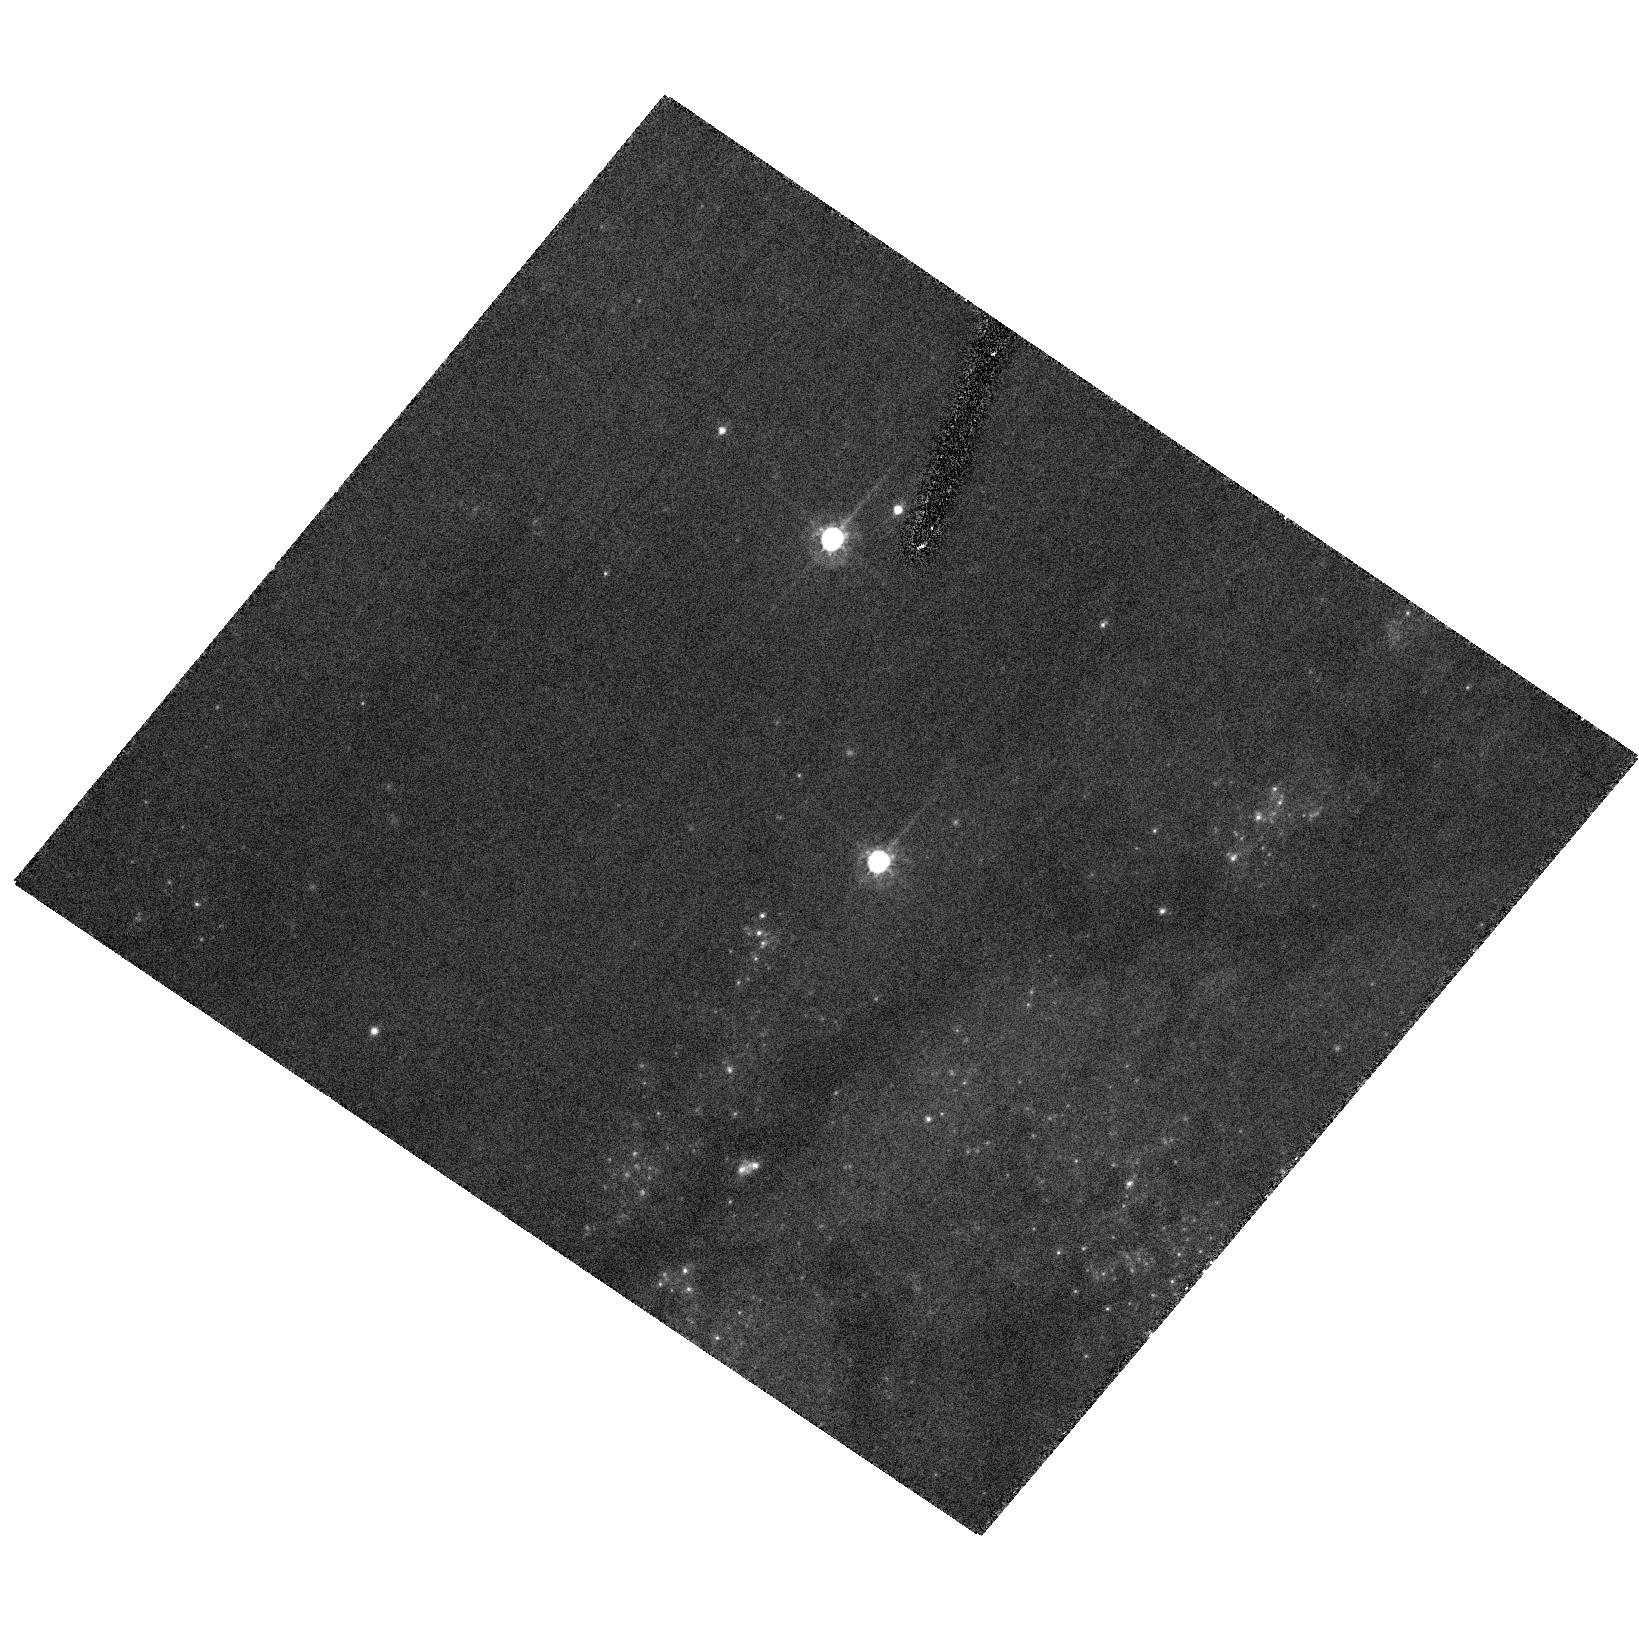
Target: SN2006X
Instrument: ACS/HRC
Filter: F555W
Exposure: 18 min
Observation ID: hst_10991_01_acs_hrc_f555w_j9mt01

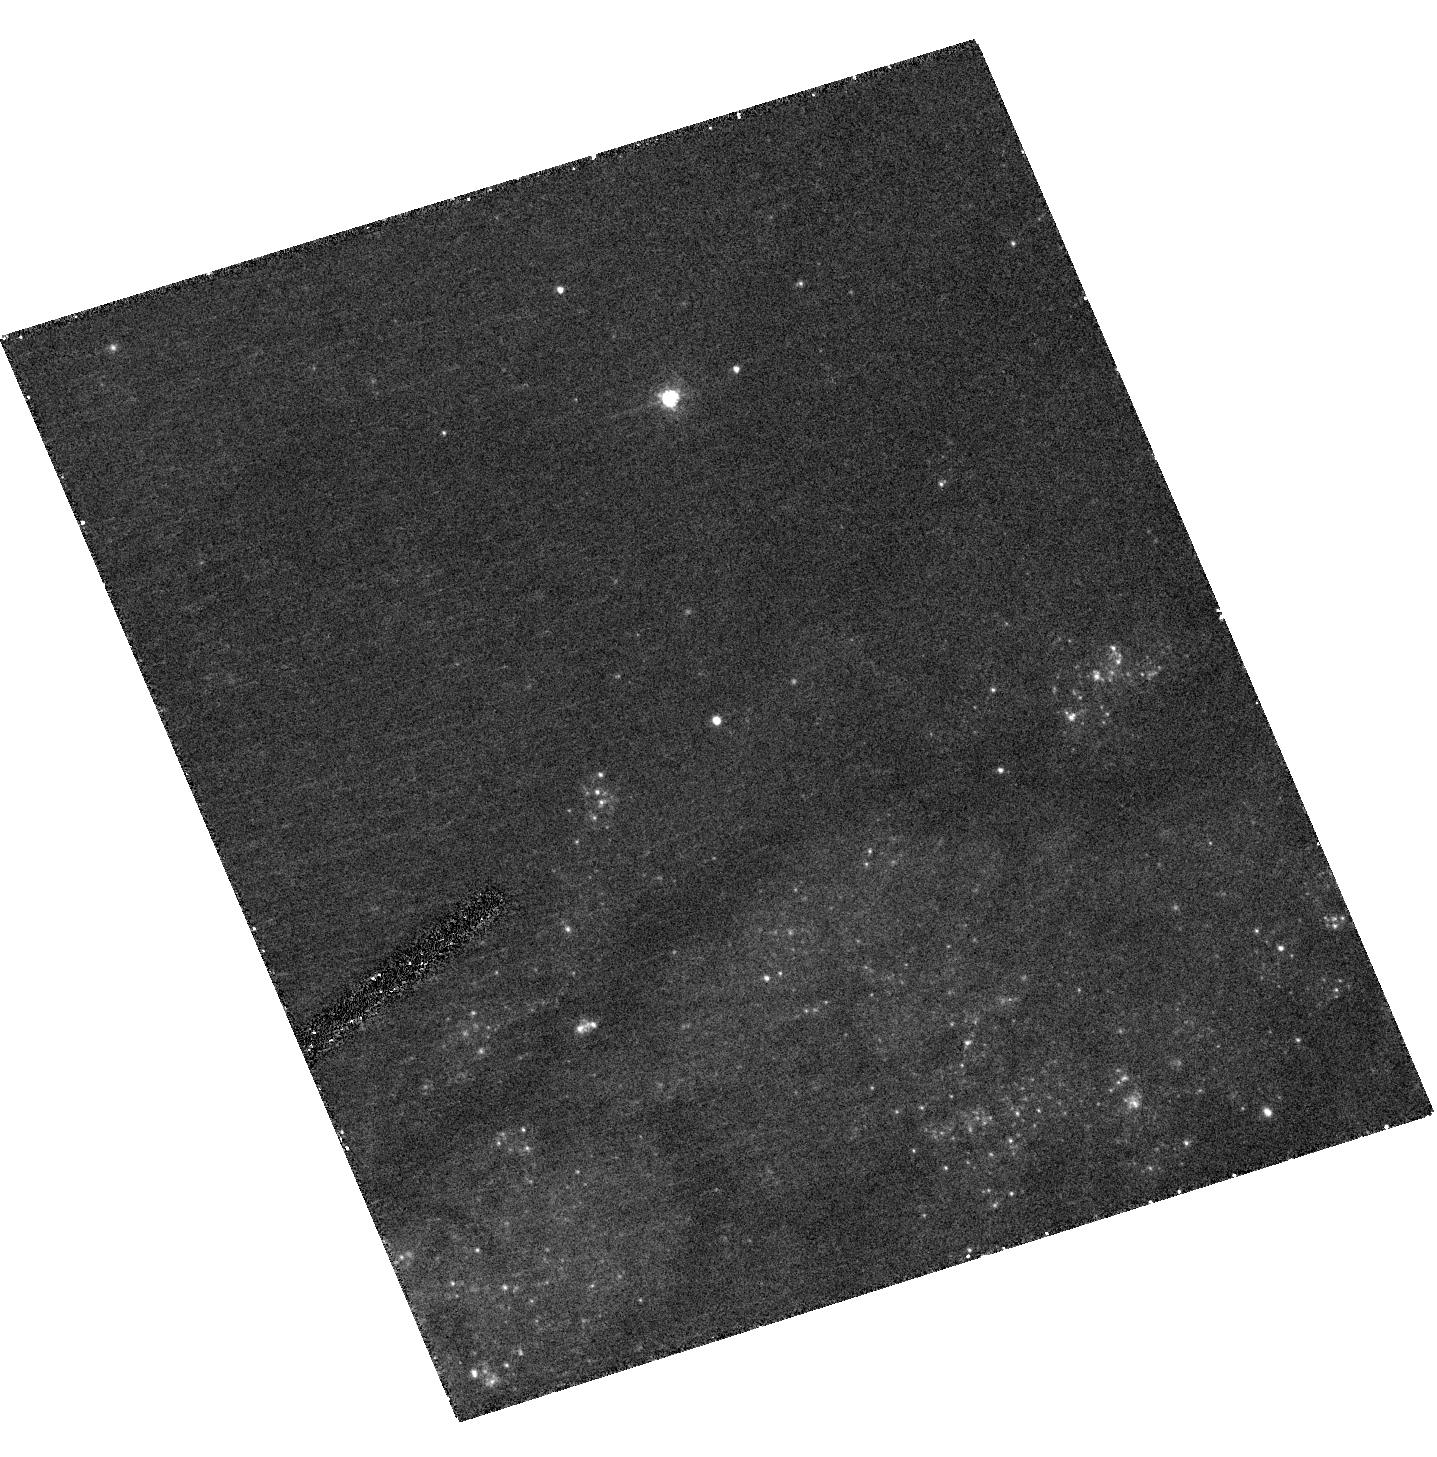
Target: SN2006X
Instrument: ACS/HRC
Filter: F435W
Exposure: 15 min
Observation ID: hst_10991_02_acs_hrc_f435w_j9mt02

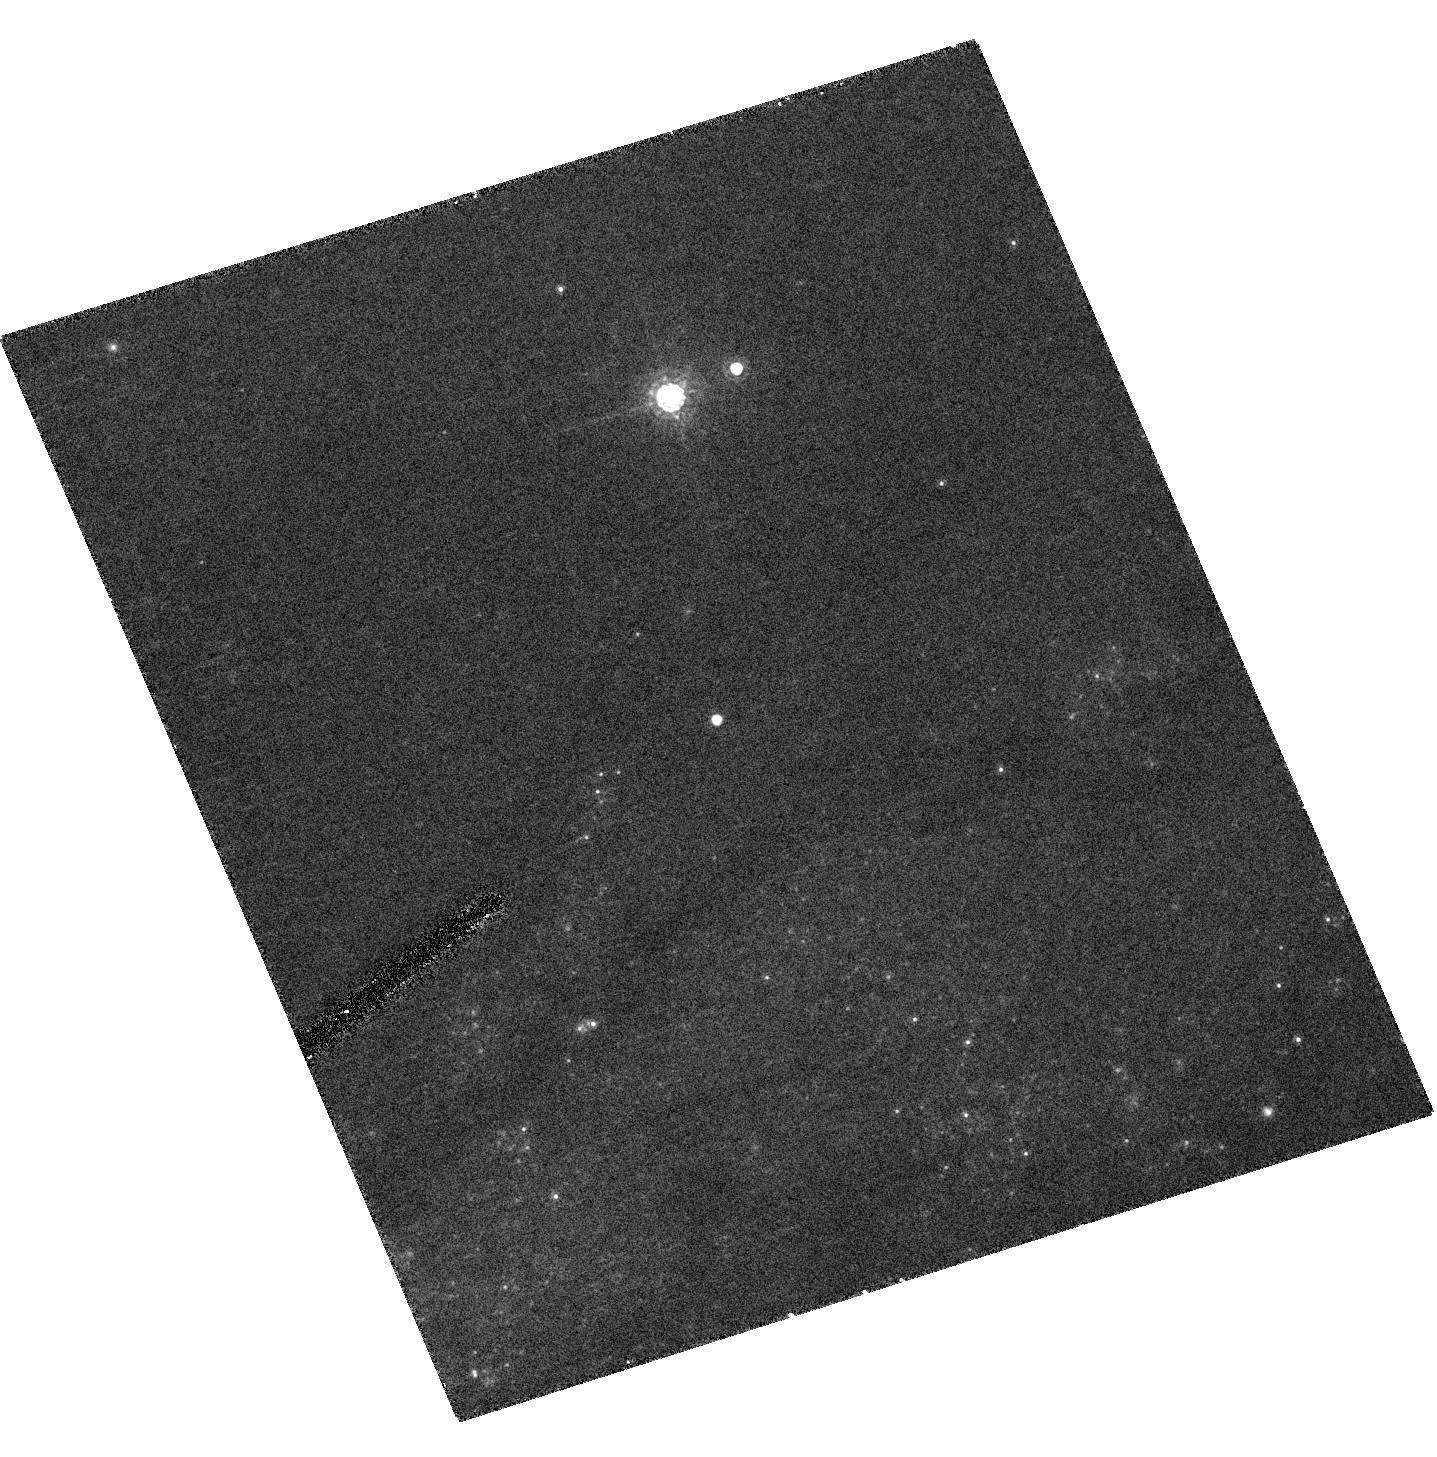
Target: SN2006X
Instrument: ACS/HRC
Filter: F775W
Exposure: 9 min
Observation ID: hst_10991_02_acs_hrc_f775w_j9mt02

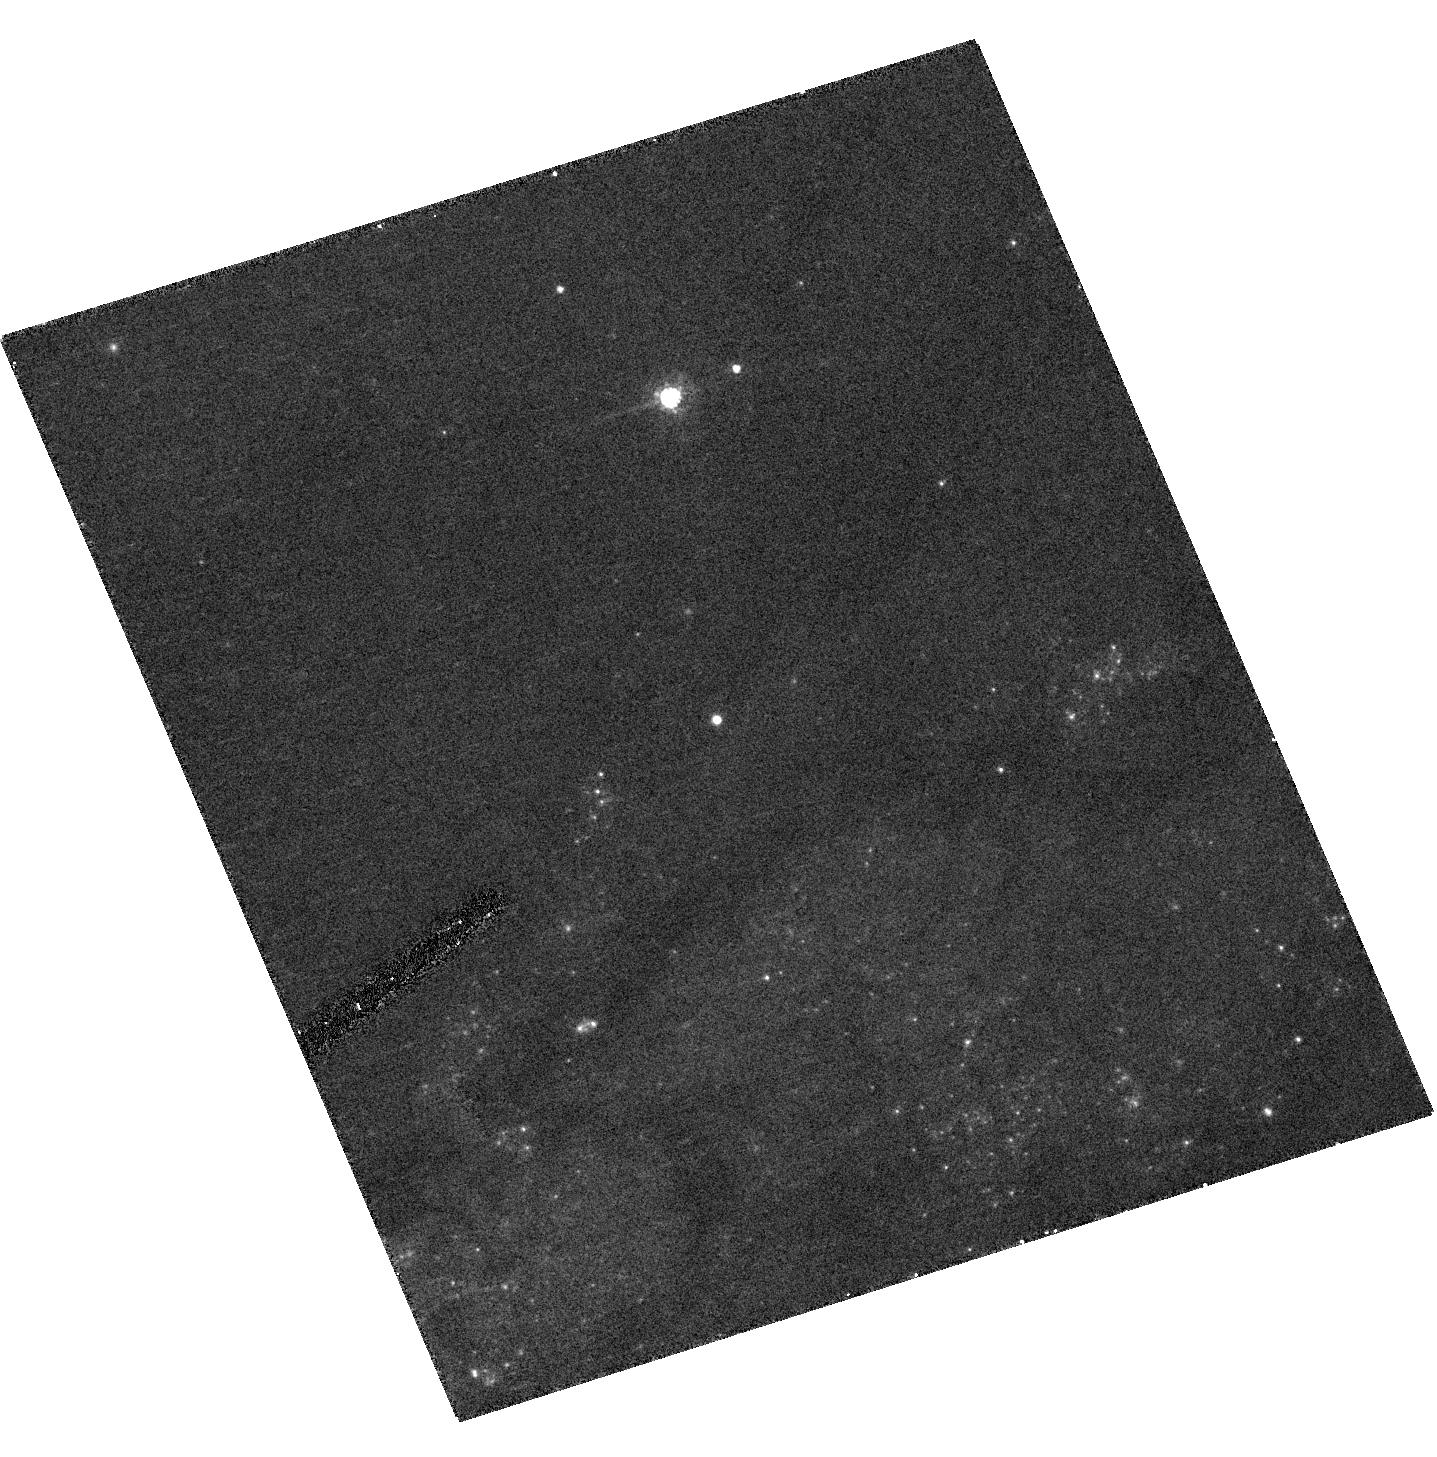
Target: SN2006X
Instrument: ACS/HRC
Filter: F555W
Exposure: 9 min
Observation ID: hst_10991_02_acs_hrc_f555w_j9mt02

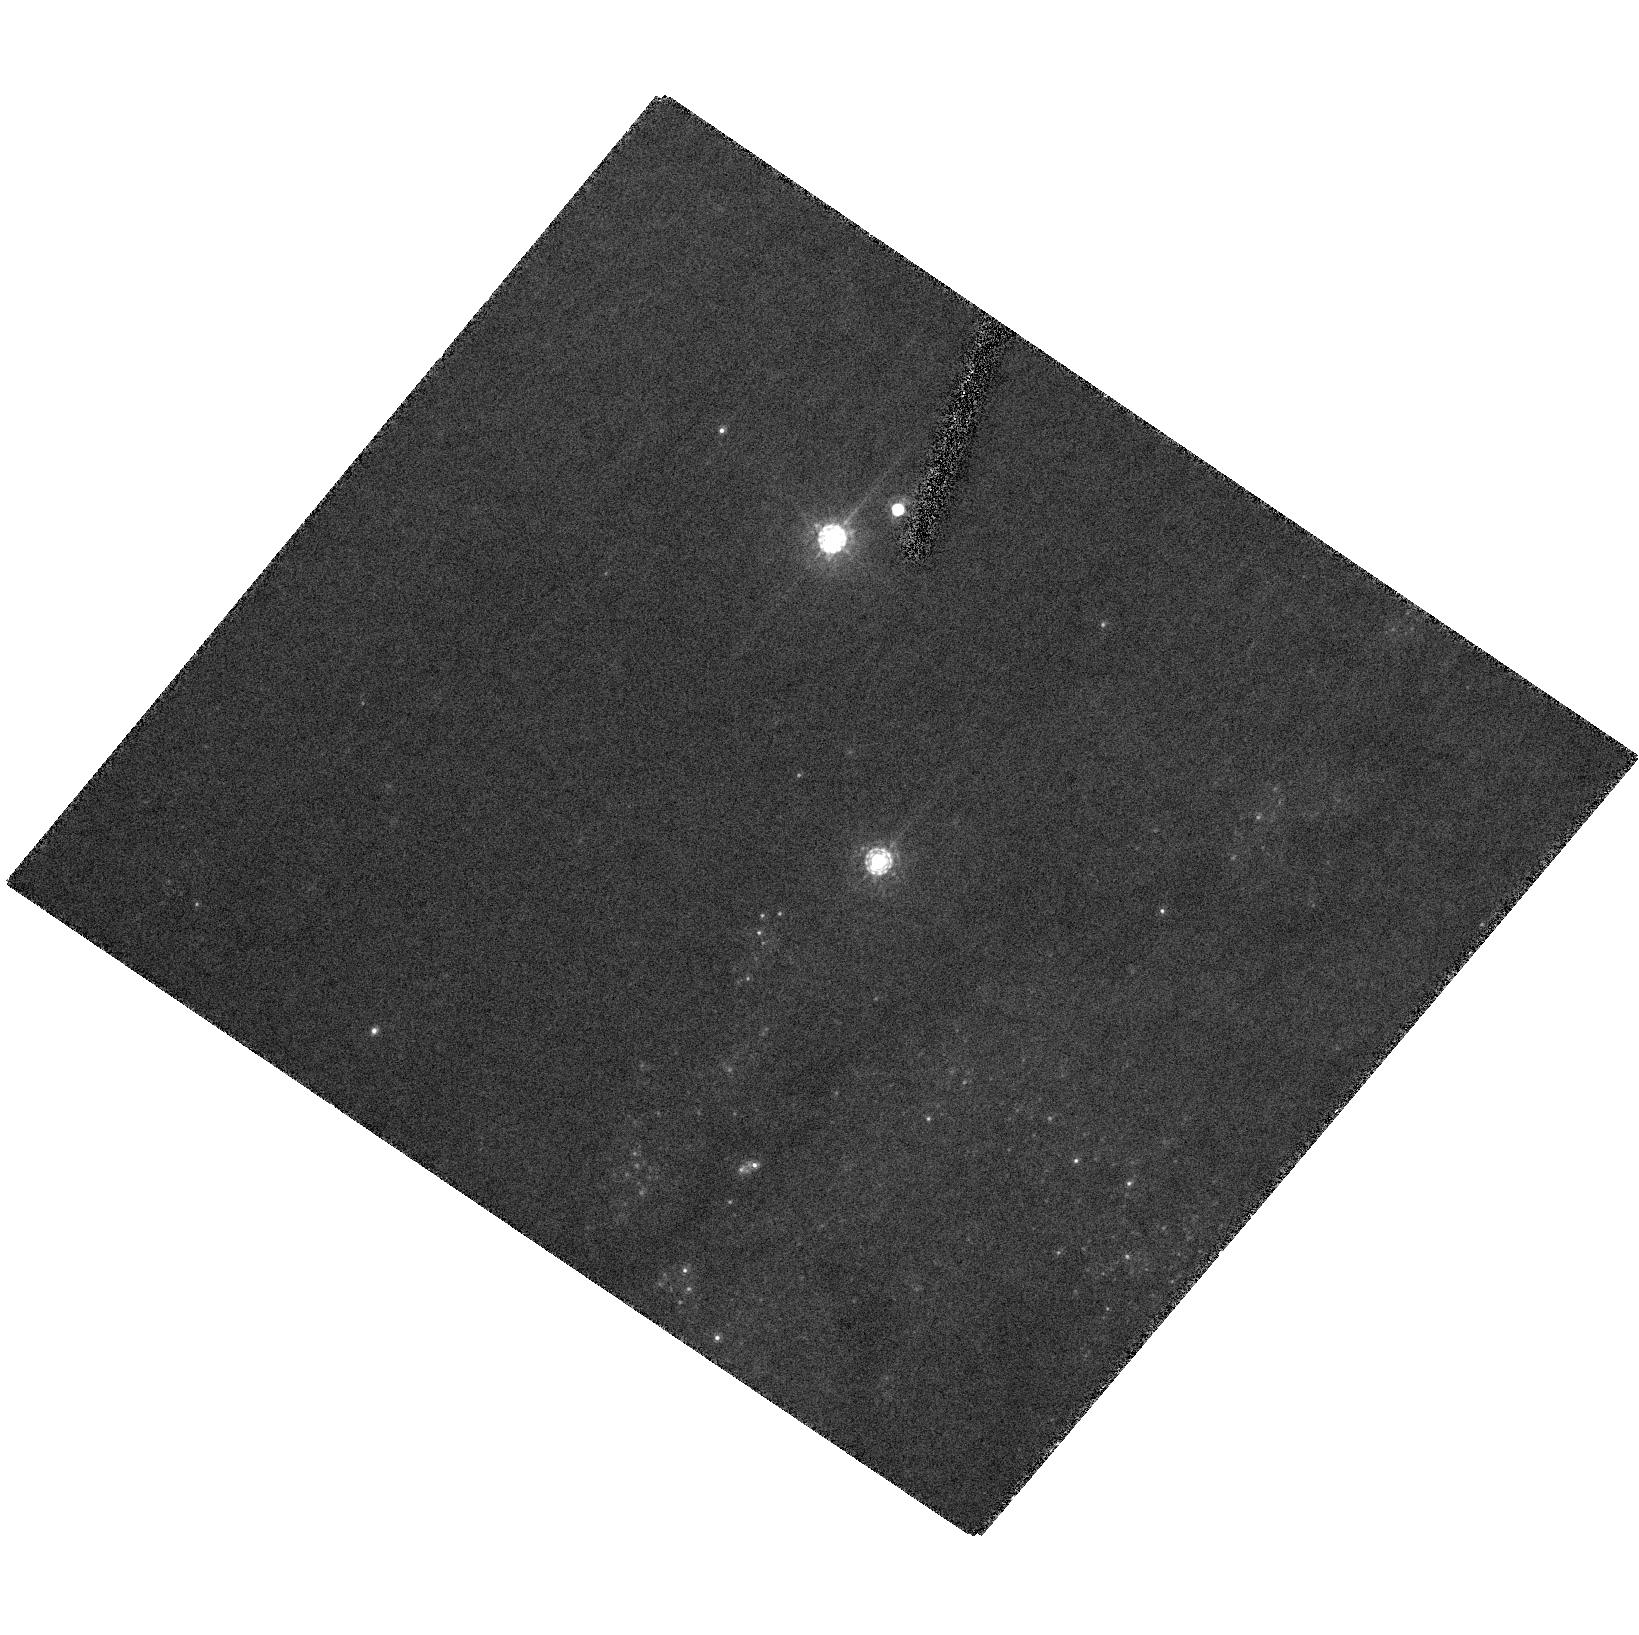
Target: SN2006X
Instrument: ACS/HRC
Filter: F775W
Exposure: 18 min
Observation ID: hst_10991_01_acs_hrc_f775w_j9mt01

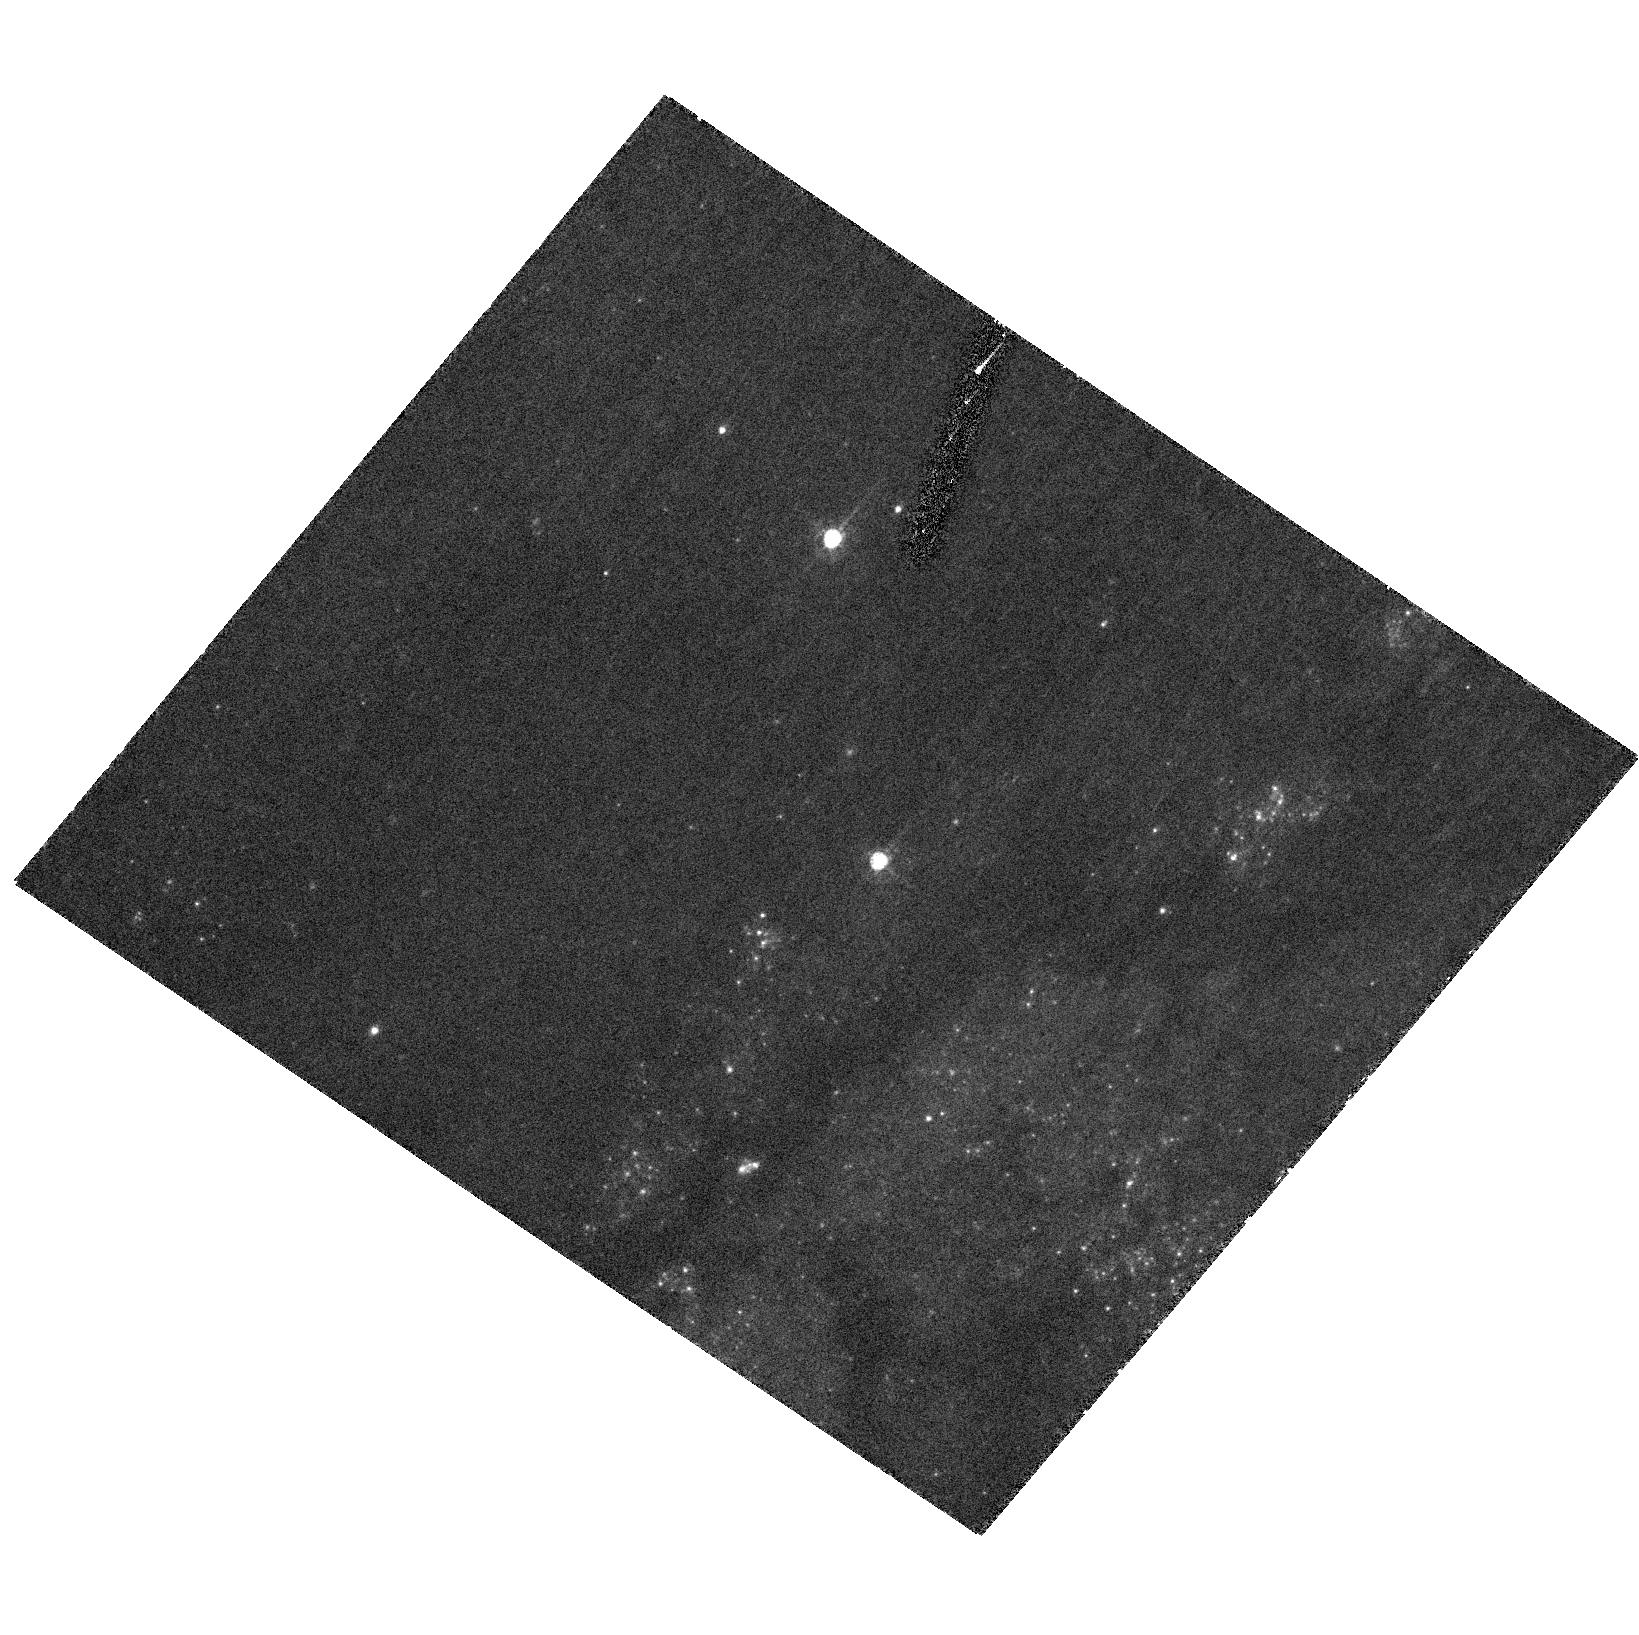
Target: SN2006X
Instrument: ACS/HRC
Filter: F435W
Exposure: 25 min
Observation ID: hst_10991_01_acs_hrc_f435w_j9mt01

Light Echoes from SN 2006X in M100 (PI: Crotts, Arlin P. S.)

We propose a minimal investment of spacecraft time to discover and confirm a light echo from Supernova 2006X in M100, the closest Type Ia in many years. Our spectroscopic and photometric data indicate that this SN sits behind a large amount of interstellar dust likely to produce a strong echo signal. This is one of very few cases where we will be able to study the three-dimensional environment of a SN Ia in full detail, and begin to understand how environmental effects play into the evolutionary and observational factors which influence the utility of SN Ia as standard candles for probing cosmology. We propose an efficient program to definitively detect (or not) a light echo of reasonable signal strength, to confirm that it is an echo by demonstrating apparent superluminal motion if it exists, to map the three-dimensional geometry of the reflecting interstellar structures, and to detail the reflectance properties of the dust which can be used to constrain its grain size and composition distribution.